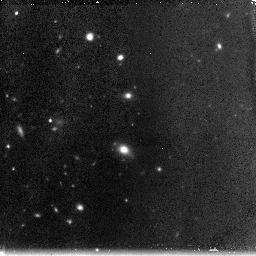
Target: ABELL1185-111048+284316
Instrument: NICMOS/NIC3
Filter: F160W
Exposure: 2.3 h
Observation ID: n90q02040

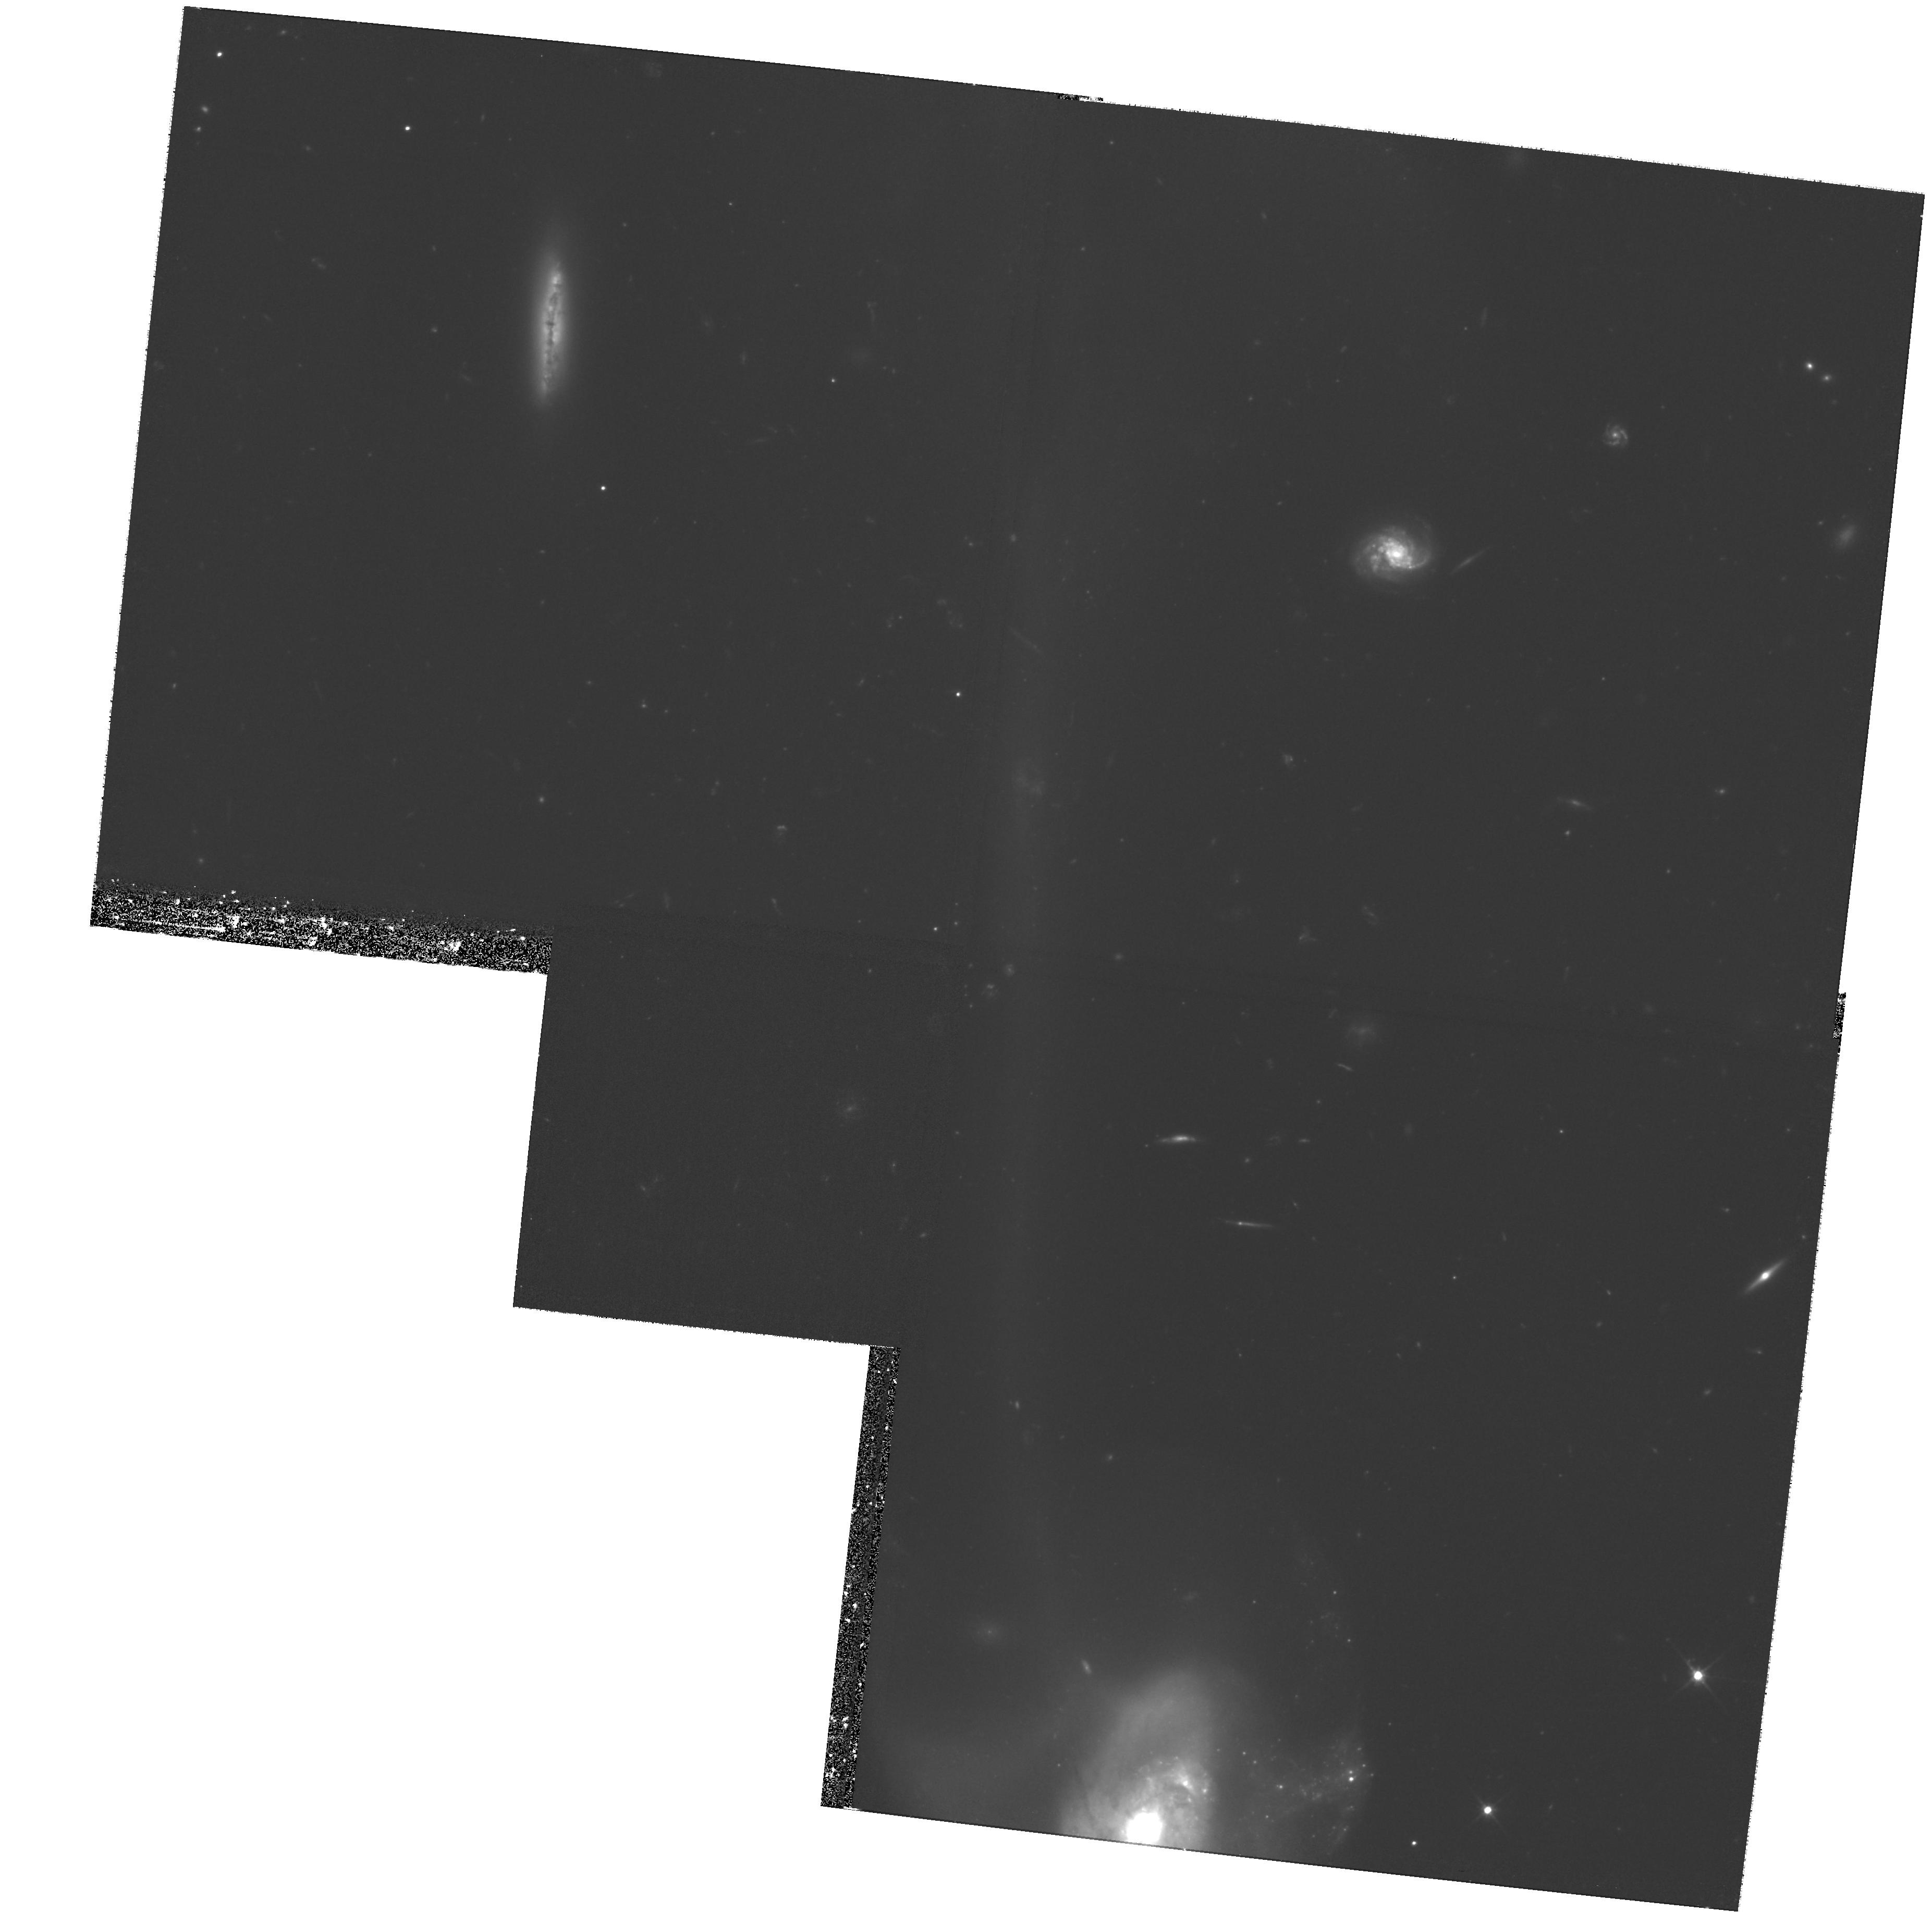
Target: field at RA 167.806°, Dec 28.736°
Instrument: WFPC2/PC
Filter: F606W
Exposure: 2.7 h
Observation ID: hst_10277_01_wfpc2_pc_f606w_u90q01

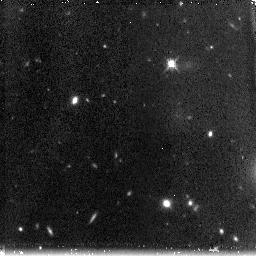
Target: ABELL1185-111048+284421
Instrument: NICMOS/NIC3
Filter: F160W
Exposure: 2.3 h
Observation ID: n90q04040

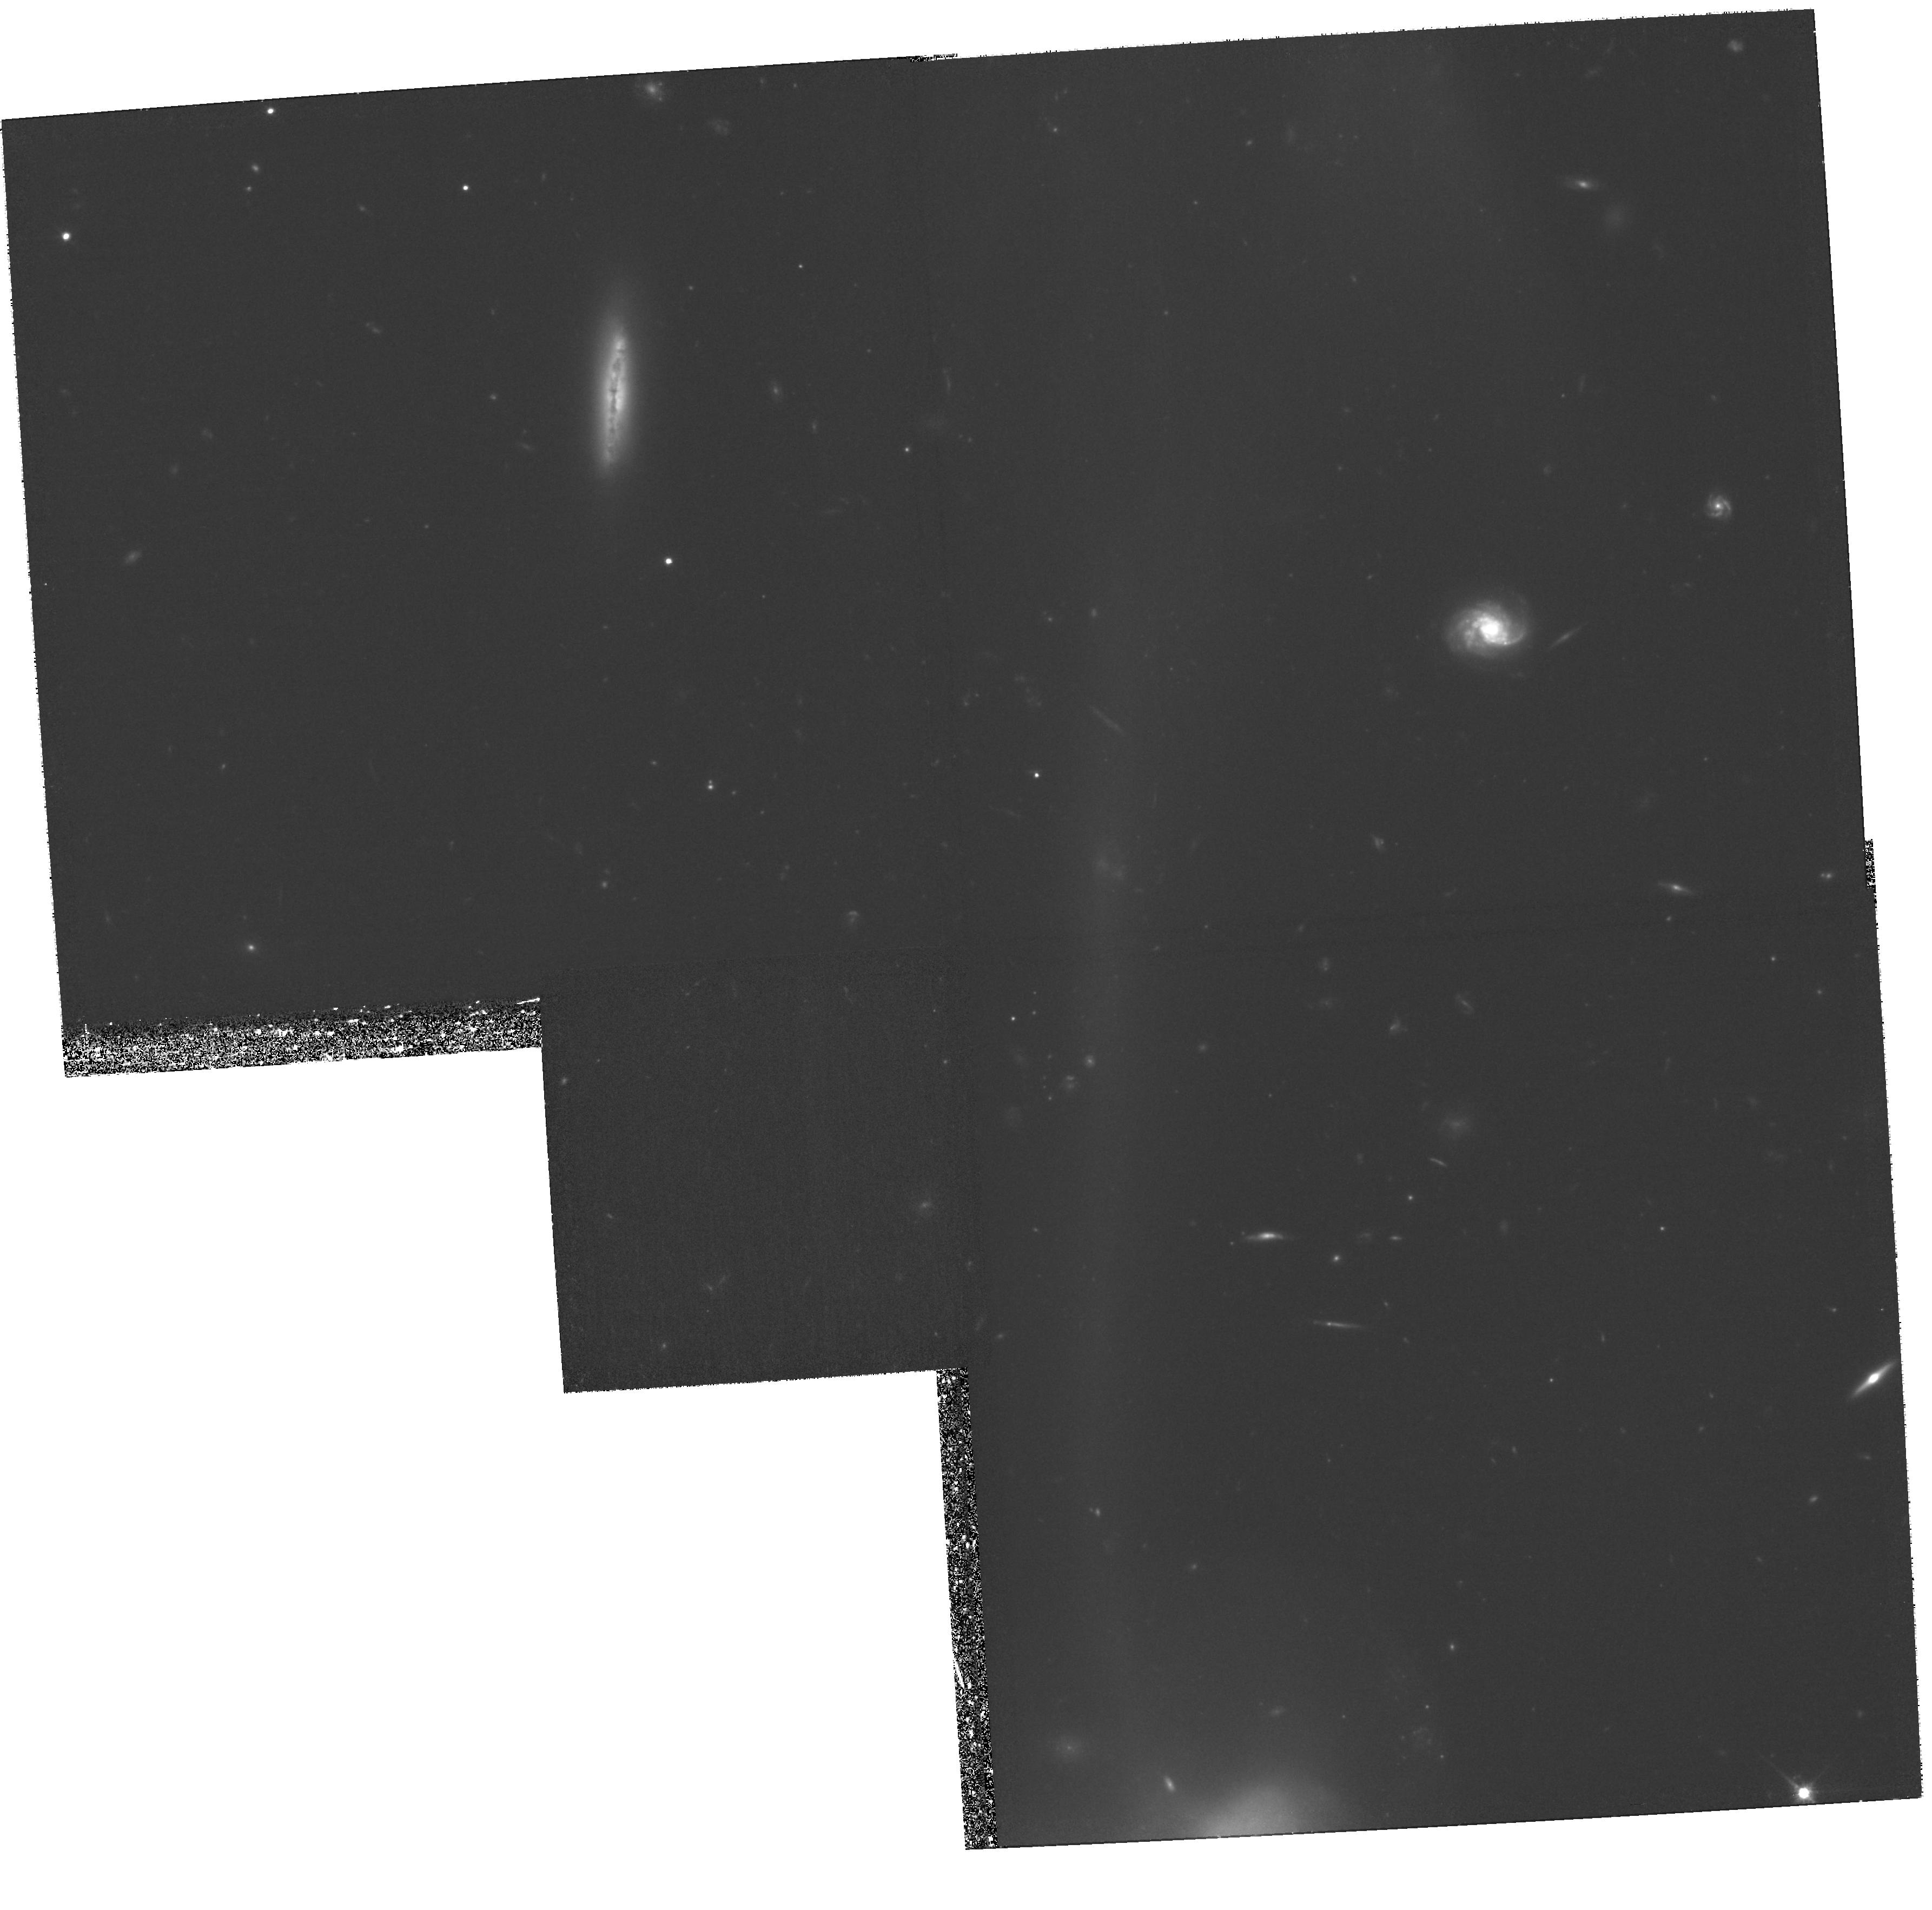
Target: field at RA 167.808°, Dec 28.738°
Instrument: WFPC2/PC
Filter: F814W
Exposure: 2.7 h
Observation ID: hst_10277_03_wfpc2_pc_f814w_u90q03

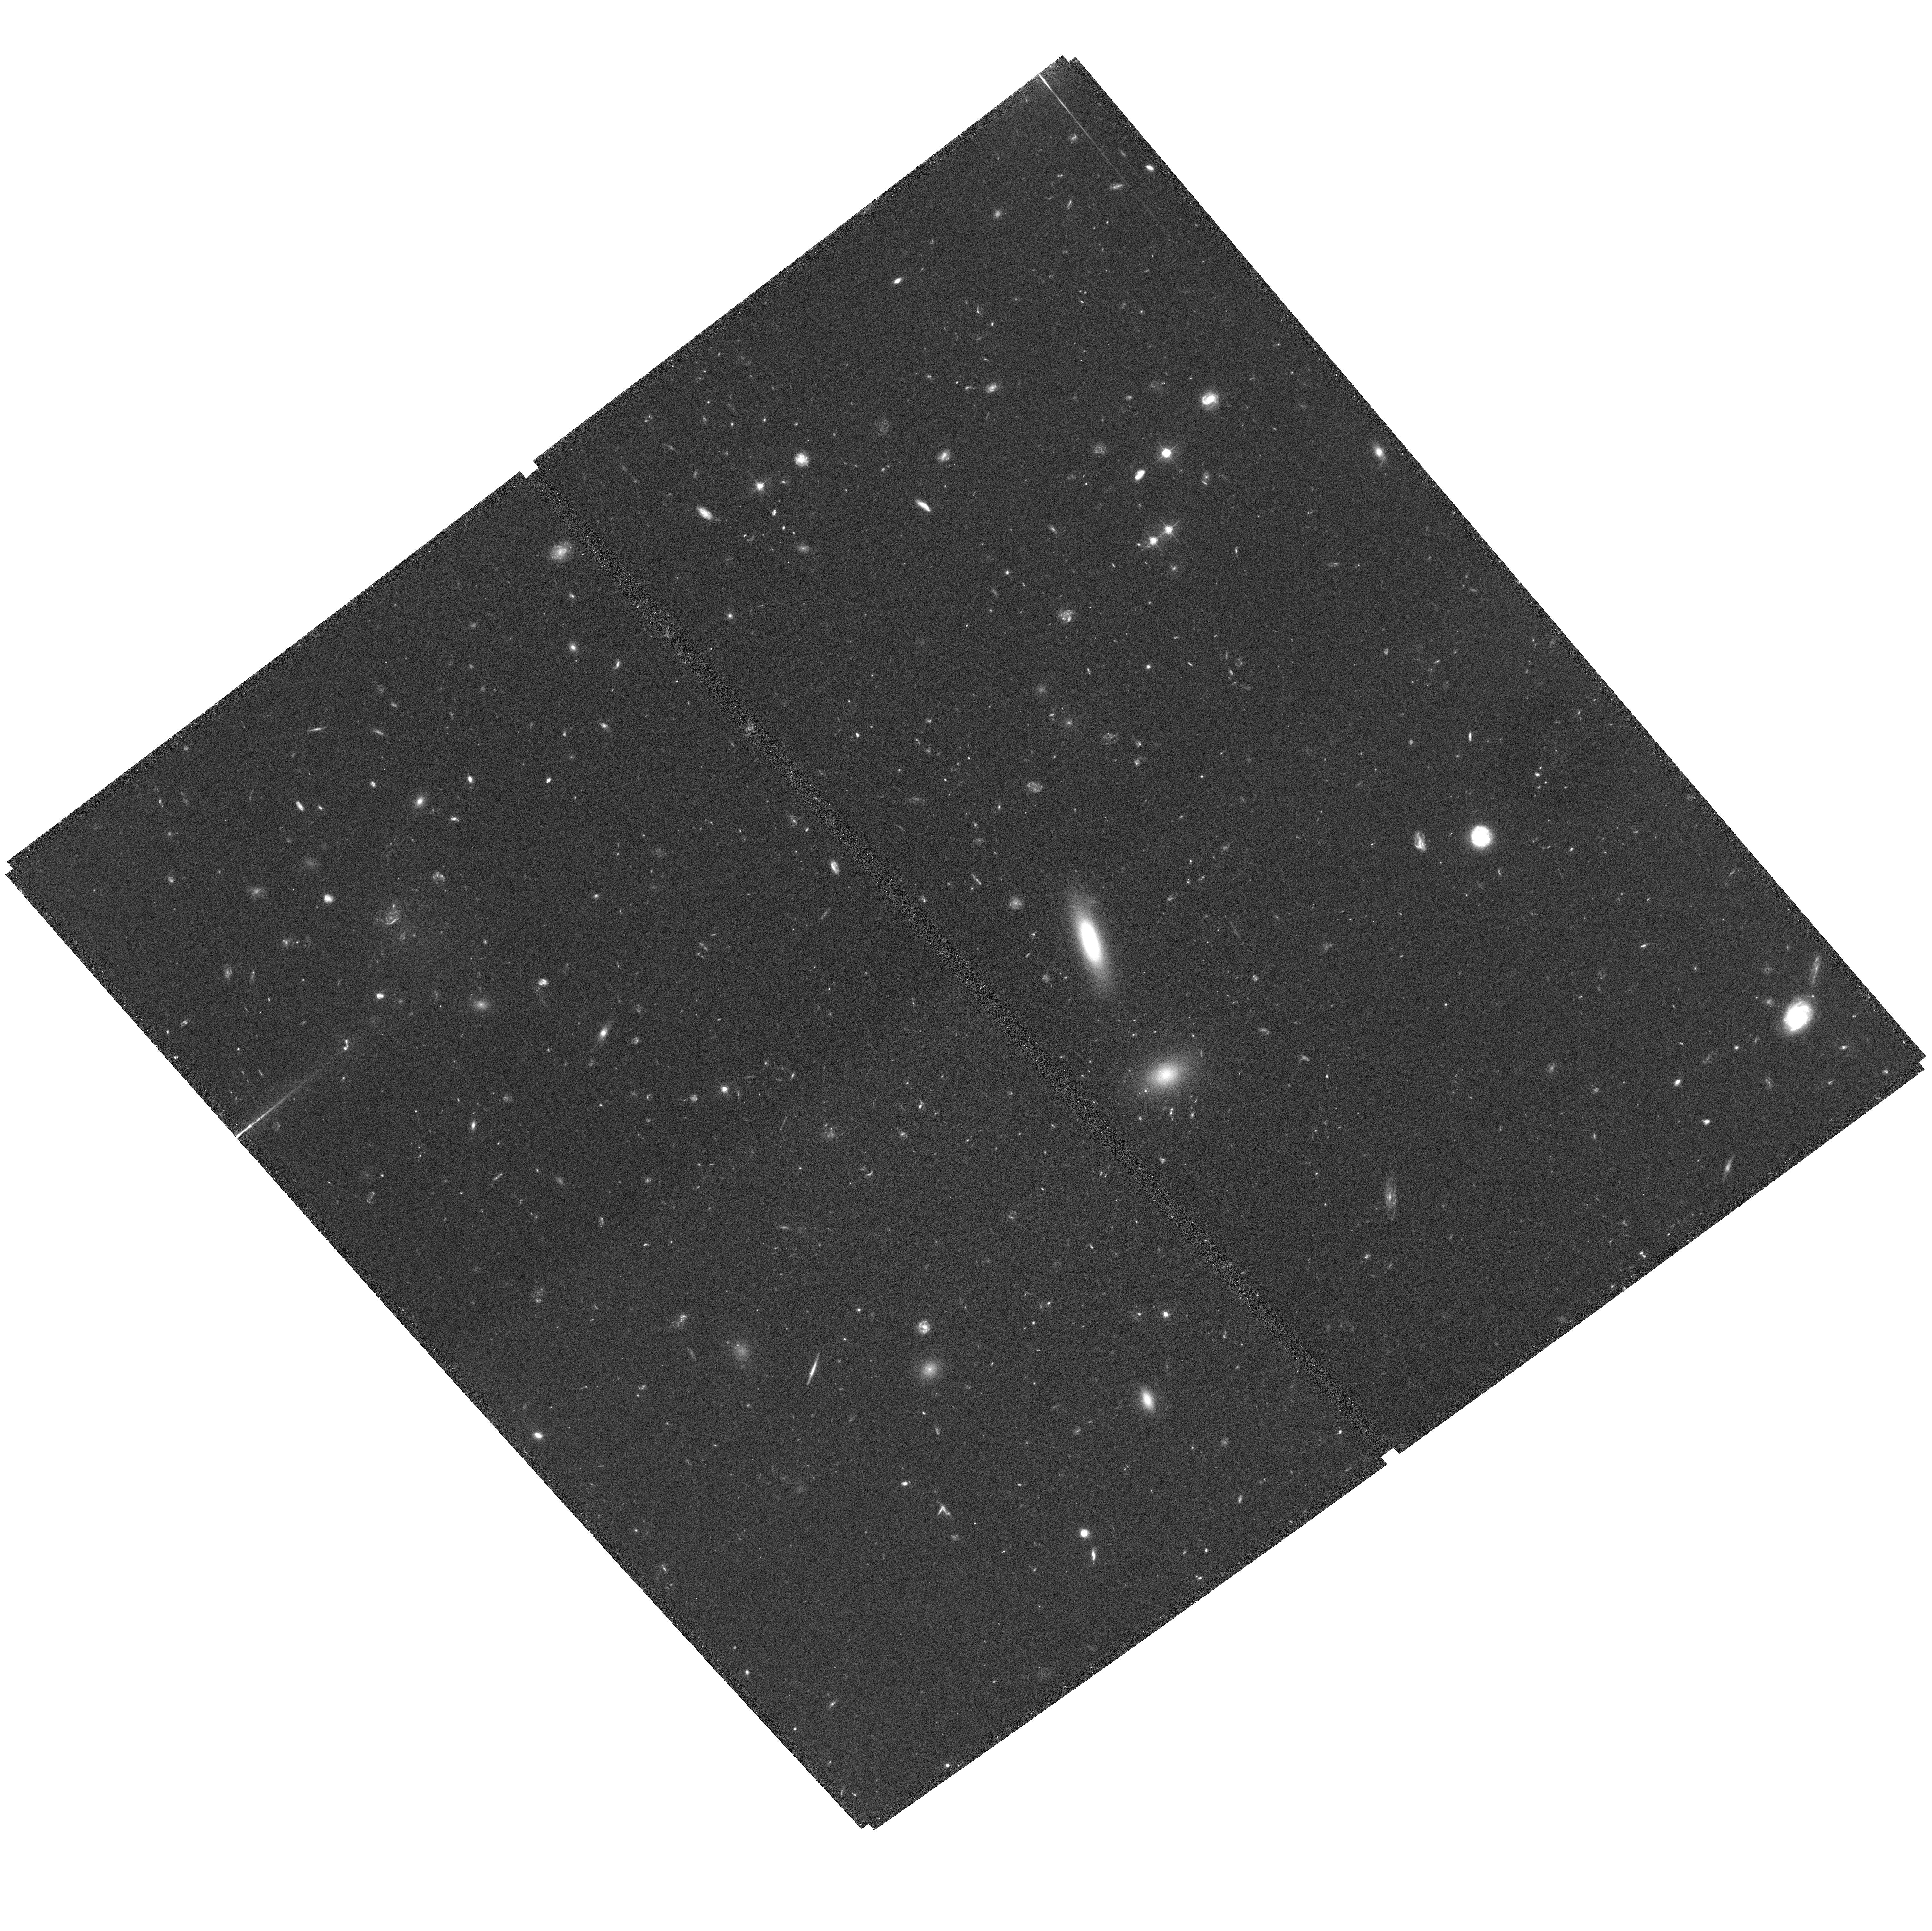
Target: field at RA 167.797°, Dec 28.834°
Instrument: ACS/WFC
Filter: F555W
Exposure: 2.8 h
Observation ID: hst_10277_01_acs_wfc_f555w_j90q01

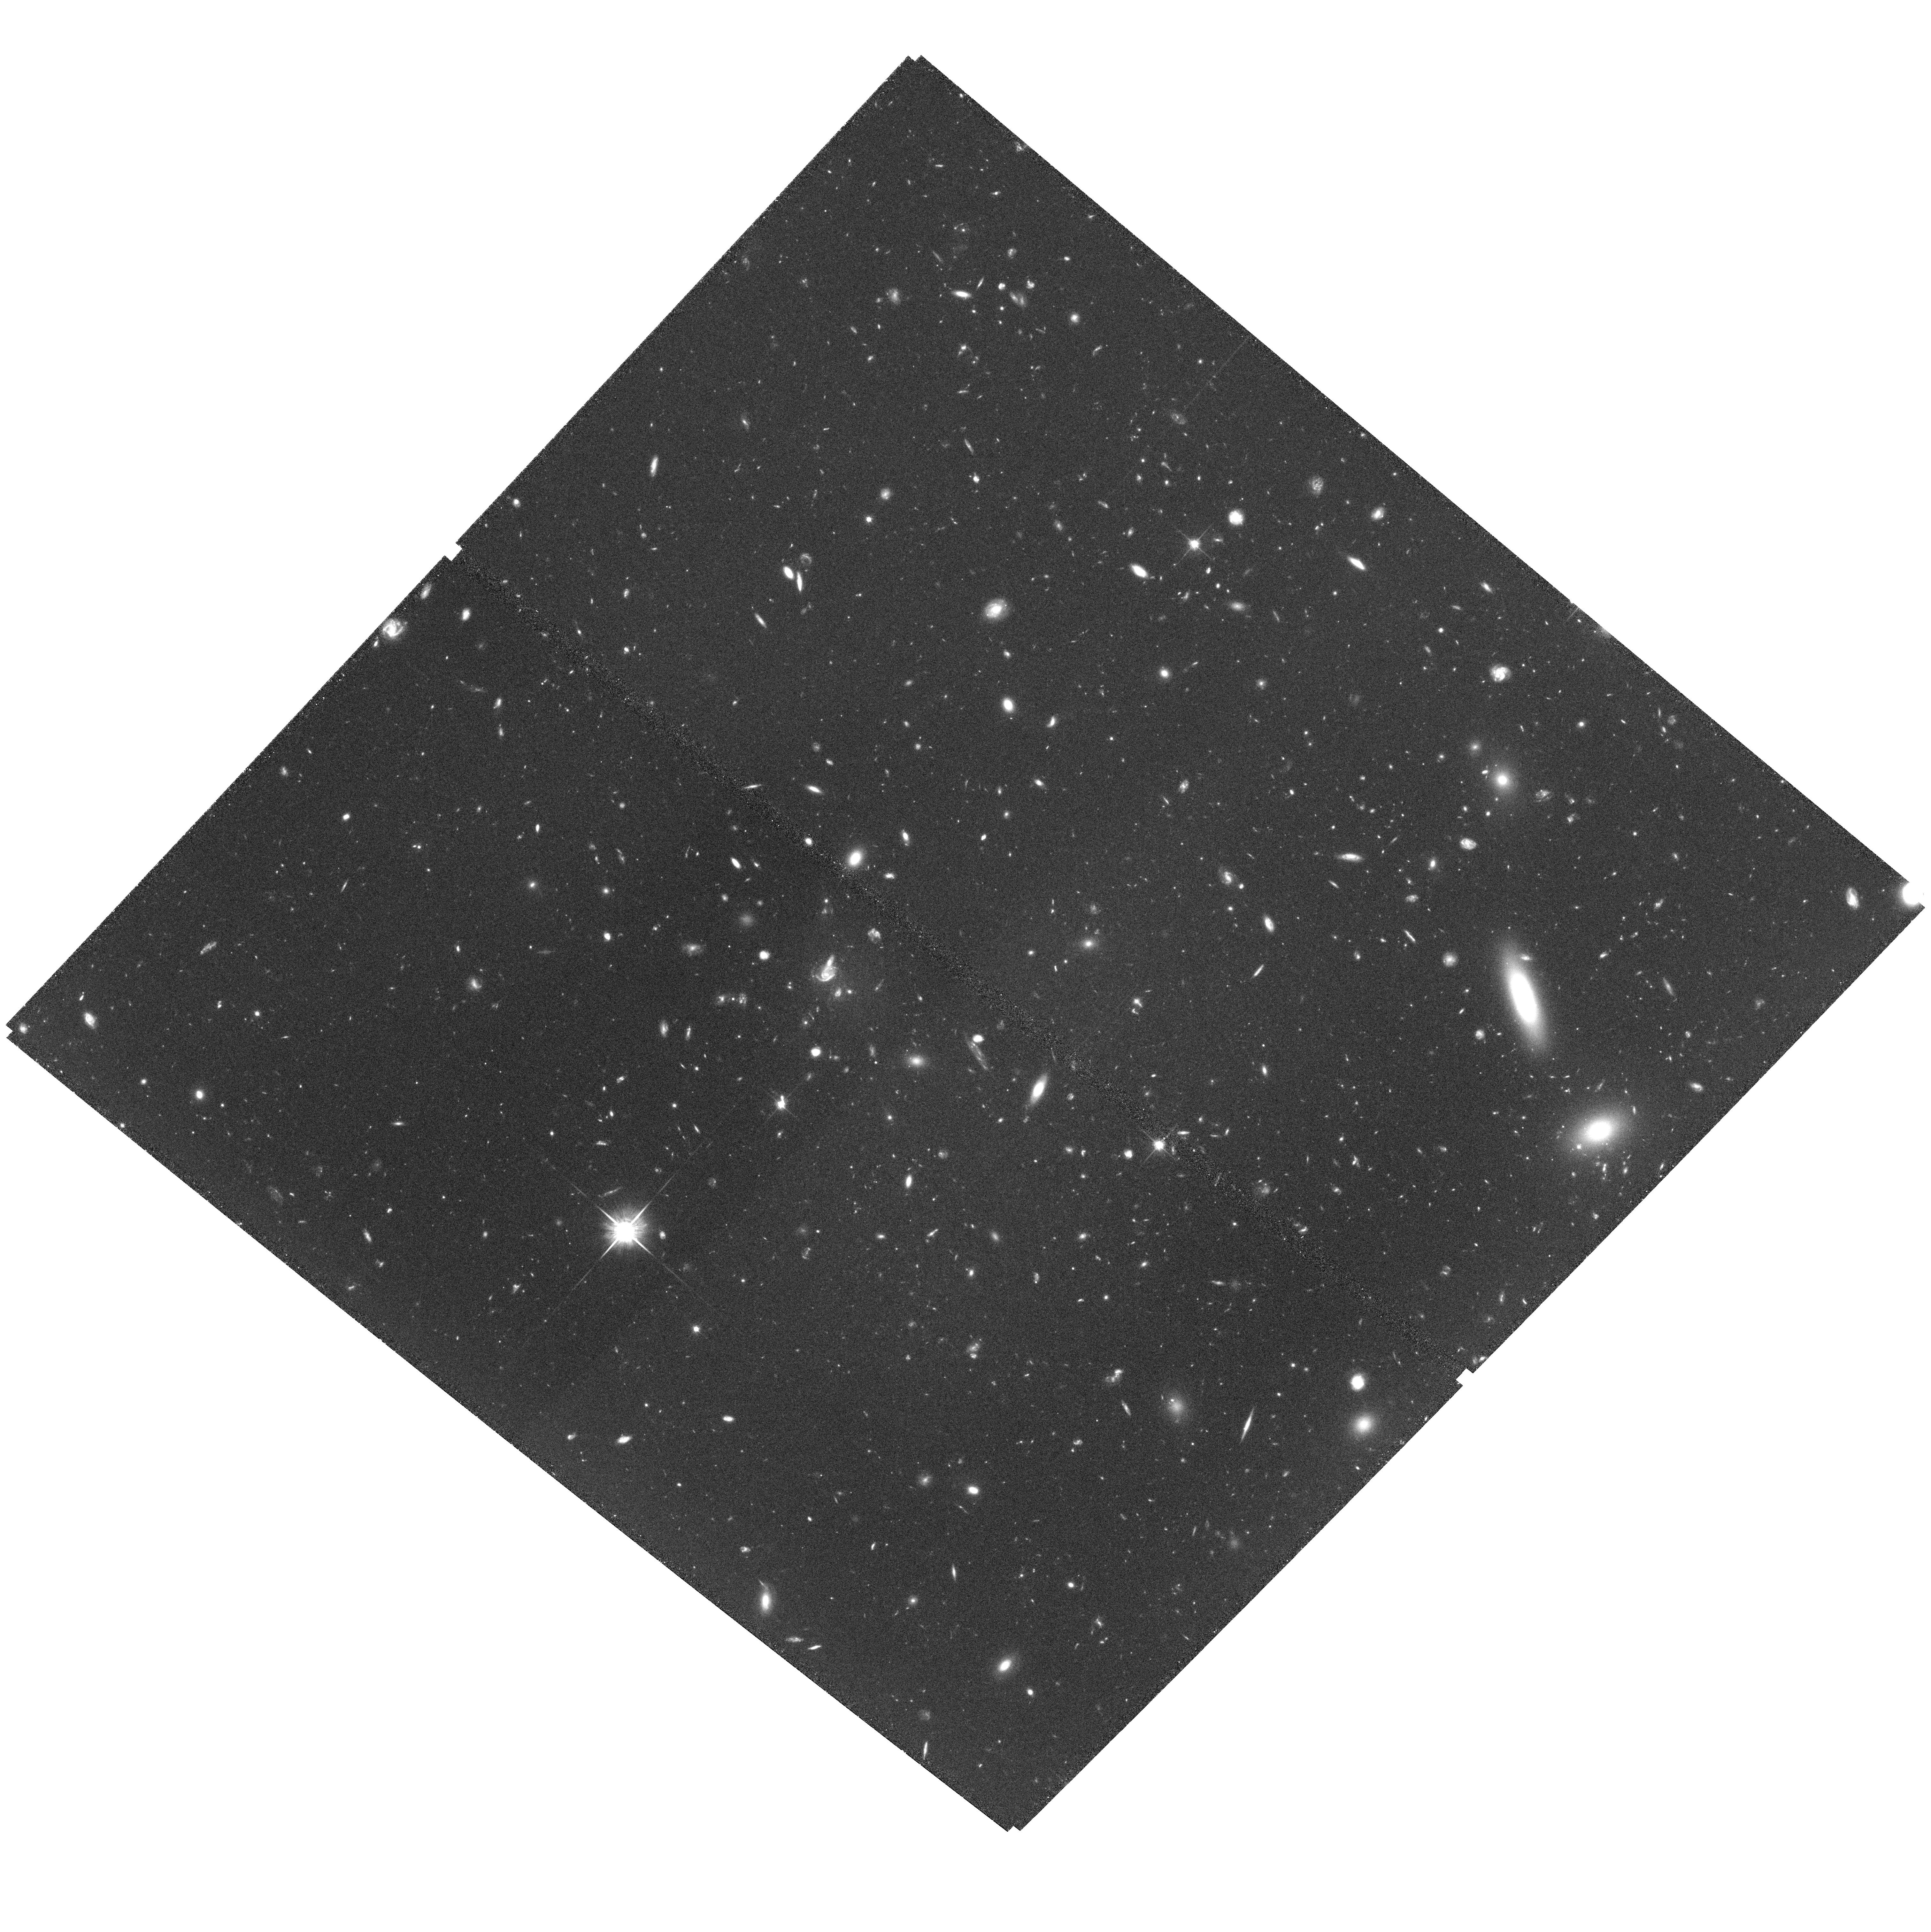
Target: field at RA 167.822°, Dec 28.833°
Instrument: ACS/WFC
Filter: F814W
Exposure: 2.8 h
Observation ID: hst_10277_03_acs_wfc_f814w_j90q03

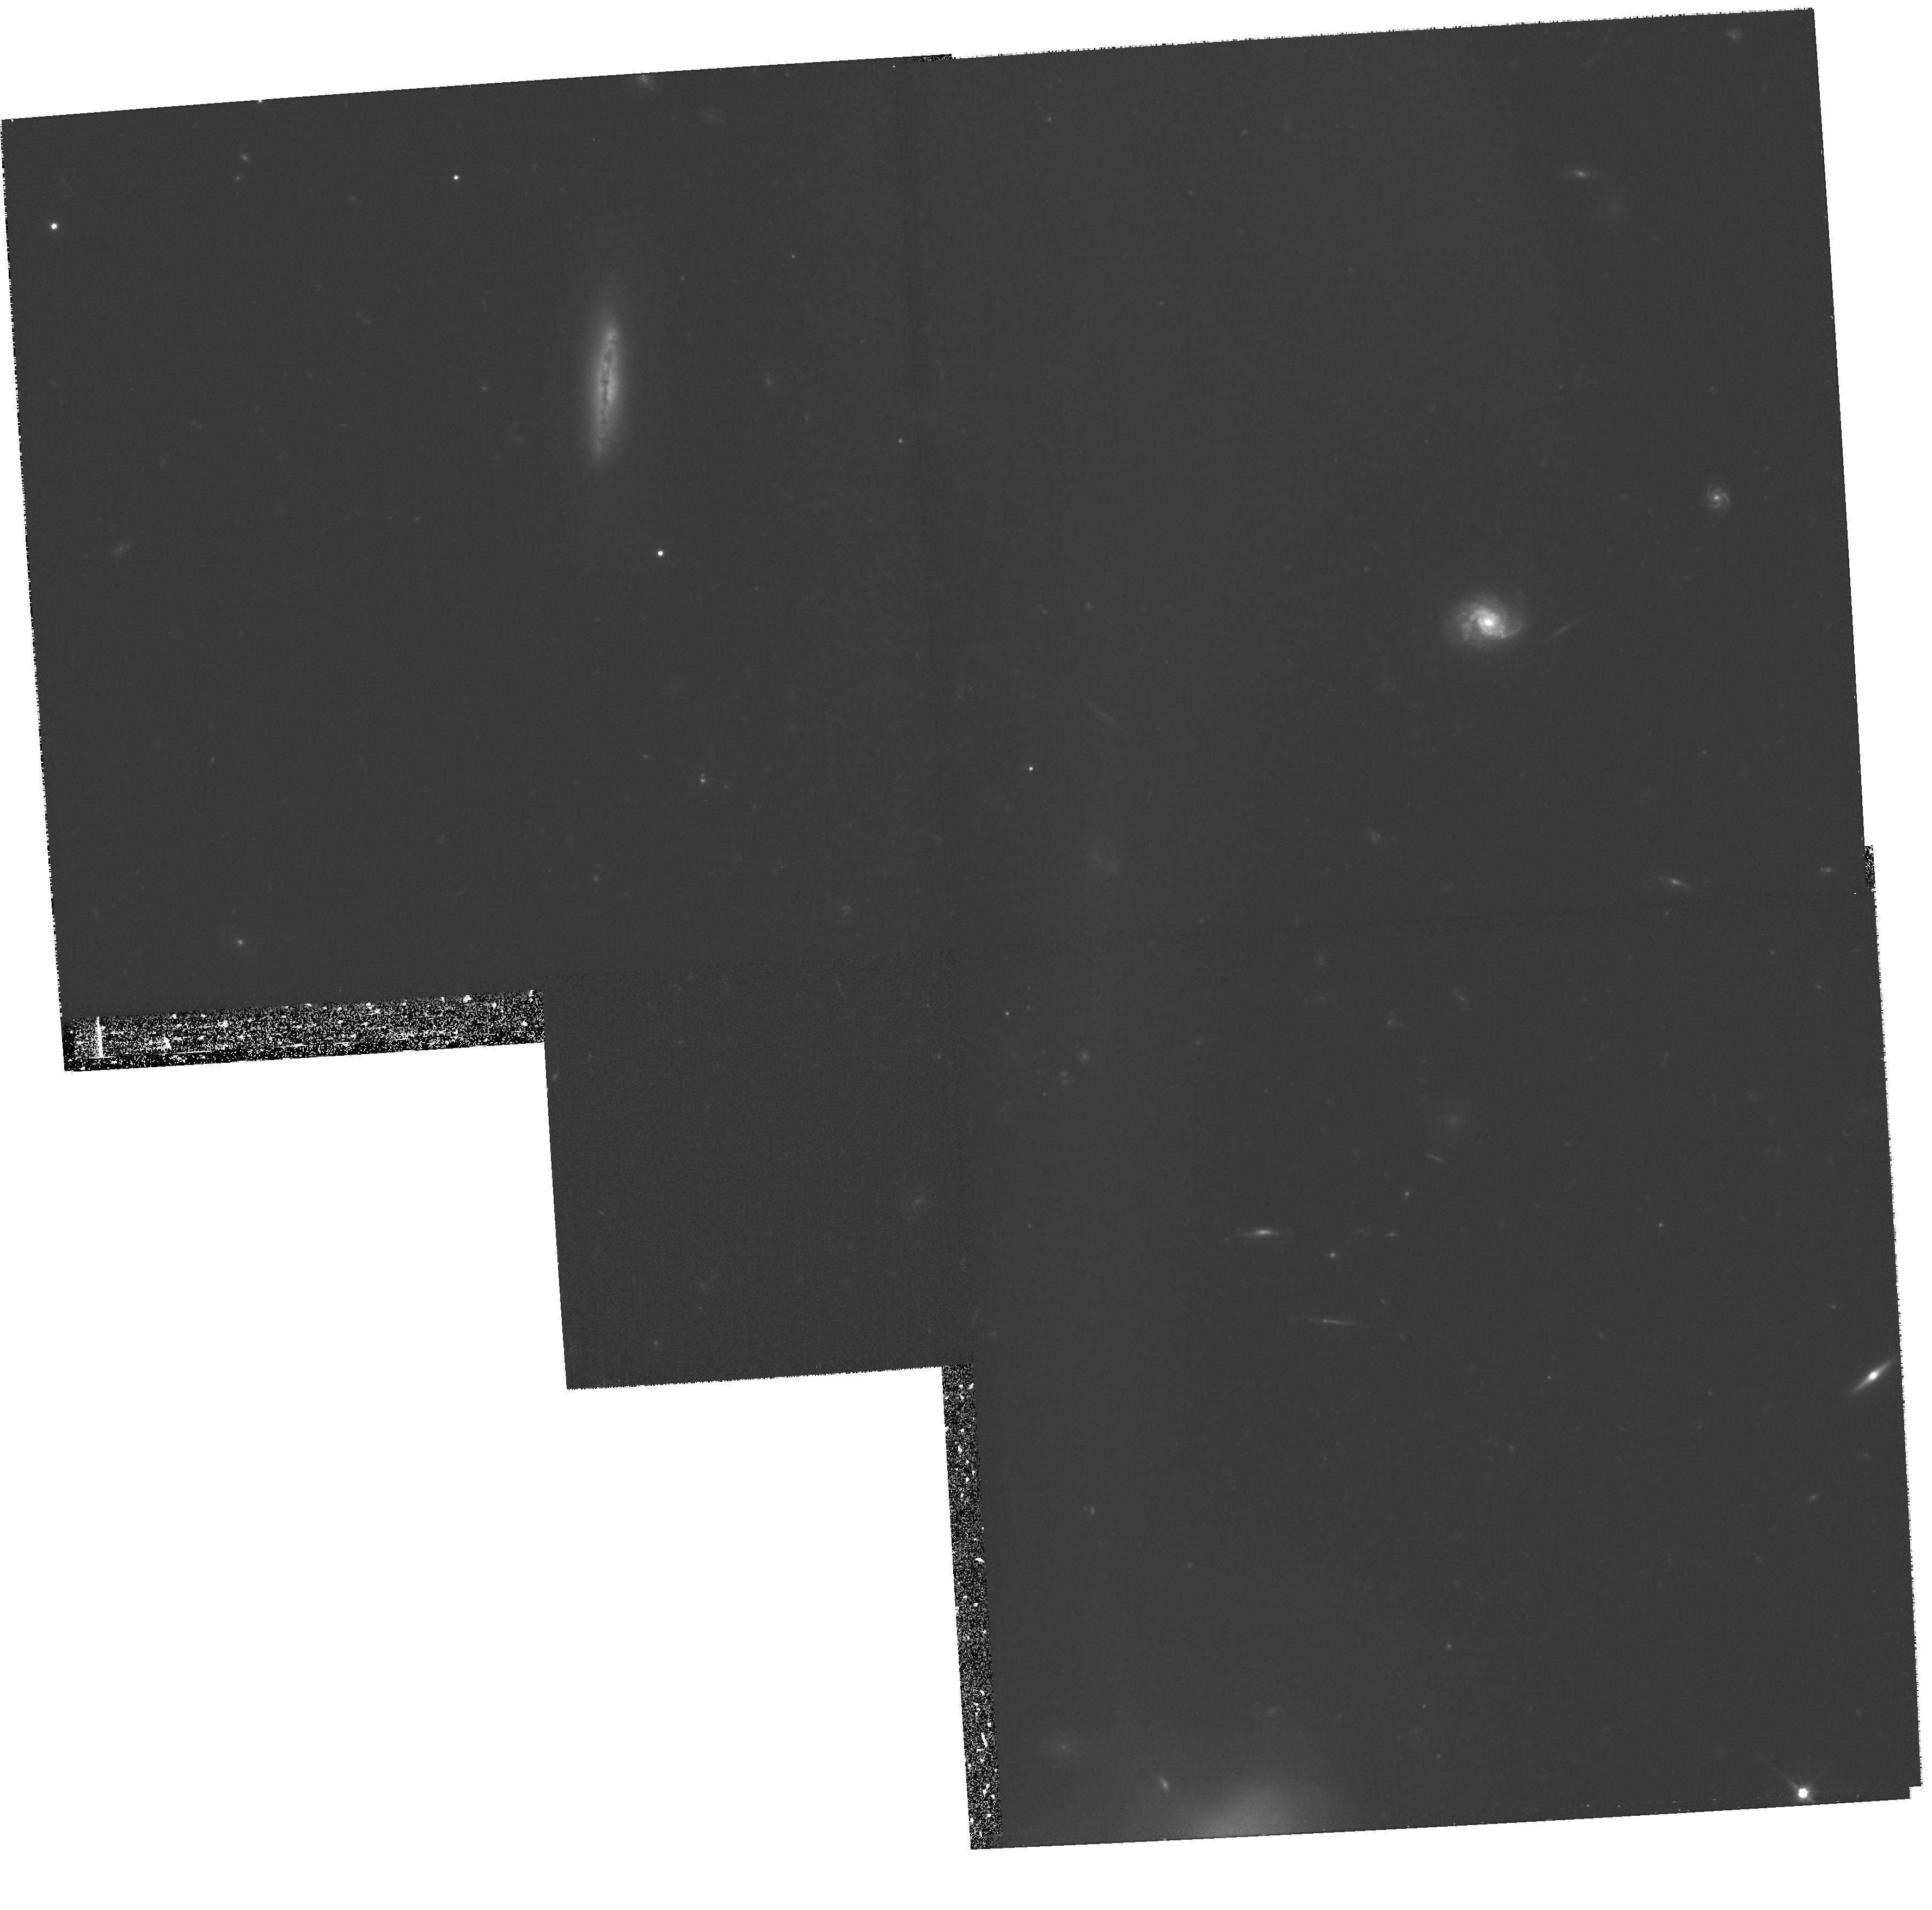
Target: field at RA 167.808°, Dec 28.738°
Instrument: WFPC2/PC
Filter: F814W
Exposure: 2 h
Observation ID: hst_10277_04_wfpc2_pc_f814w_u90q04

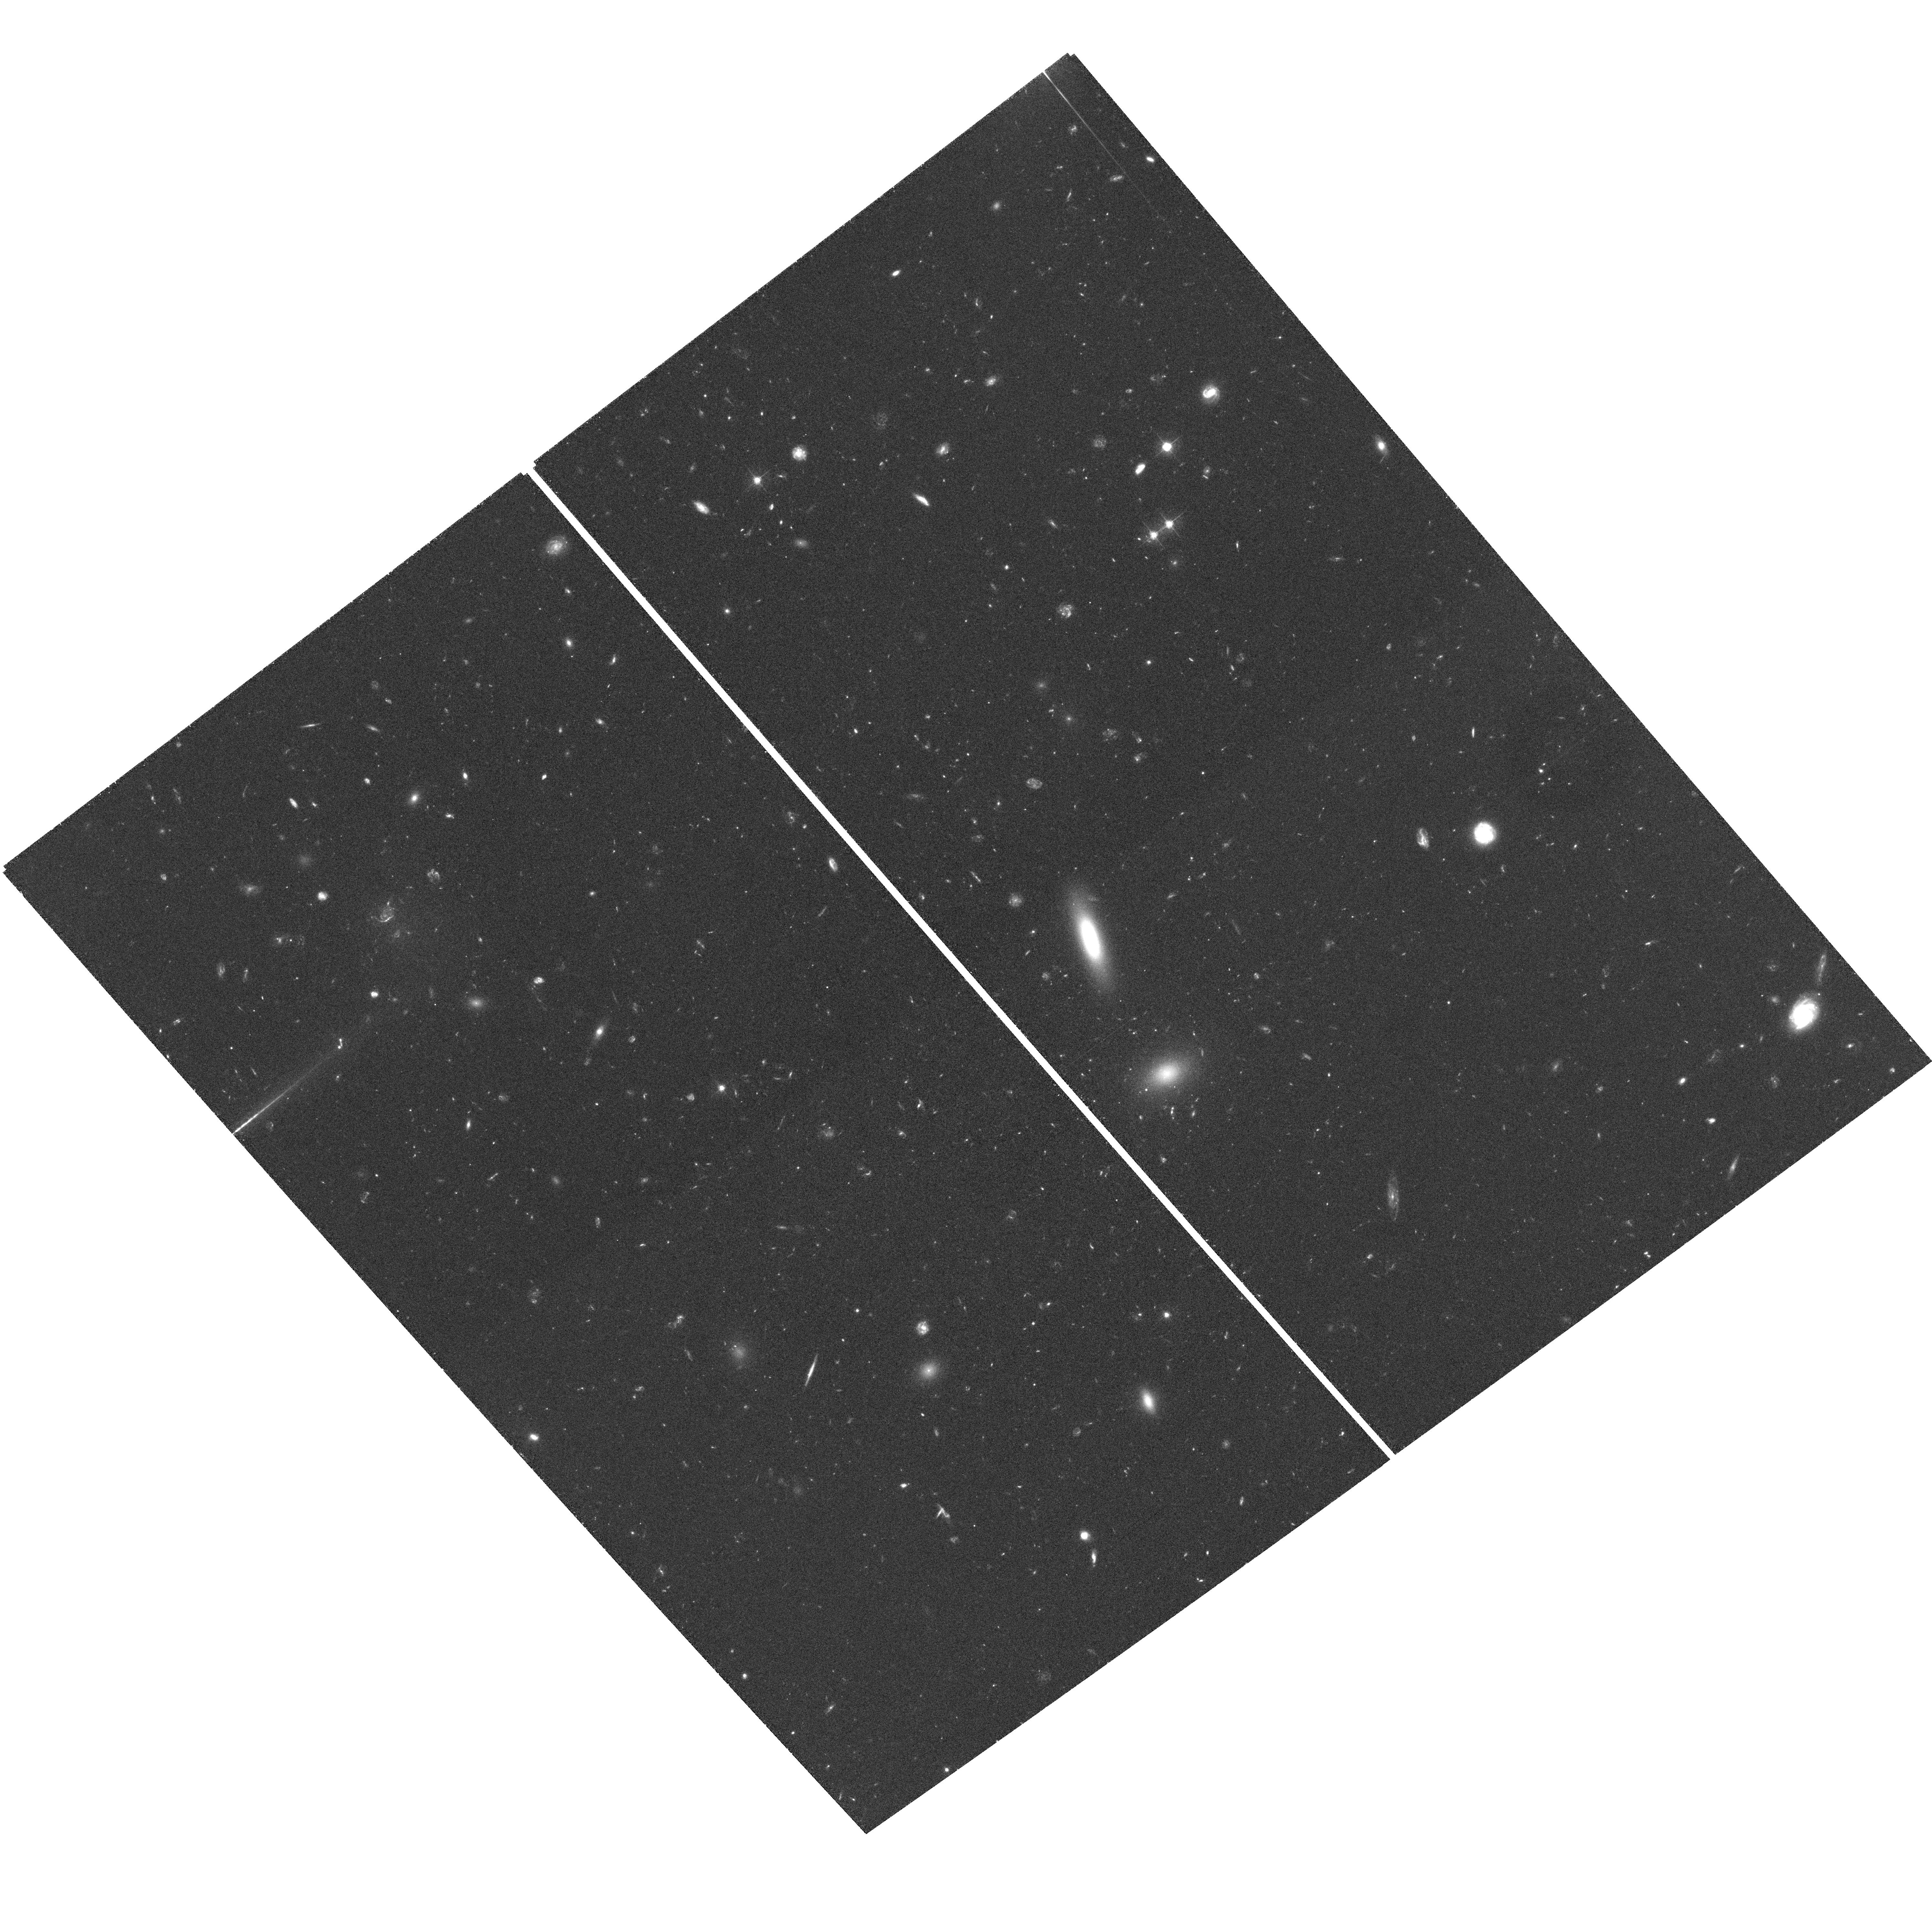
Target: field at RA 167.797°, Dec 28.834°
Instrument: ACS/WFC
Filter: F555W
Exposure: 2.1 h
Observation ID: hst_10277_02_acs_wfc_f555w_j90q02

Ages and Metallicities of the Intergalactic Globular Cluster Population in Abell 1185 (PI: West, Michael J.)

We will obtain deep NICMOS observations of a recently discovered population of intergalactic globular clusters in the nearby galaxy cluster Abell 1185. These H band observations in conjunction with deep V and I images that we obtained with ACS in Cycle 11 will allow us to measure the ages and metallicities of these objects from their optical and near-infrared colors, which will provide important insights to their origin. We will also obtain parallel observations with both ACS and WFPC2. ACS parallel observations will be used to obtain deep images to search for intergalactic globular clusters in a different region of Abell 1185. WFPC2 parallel observations will be used to obtain images of interacting galaxy pair Arp 105, to search for globular clusters currently being ejected into intergalactic space as a result of this encounter.